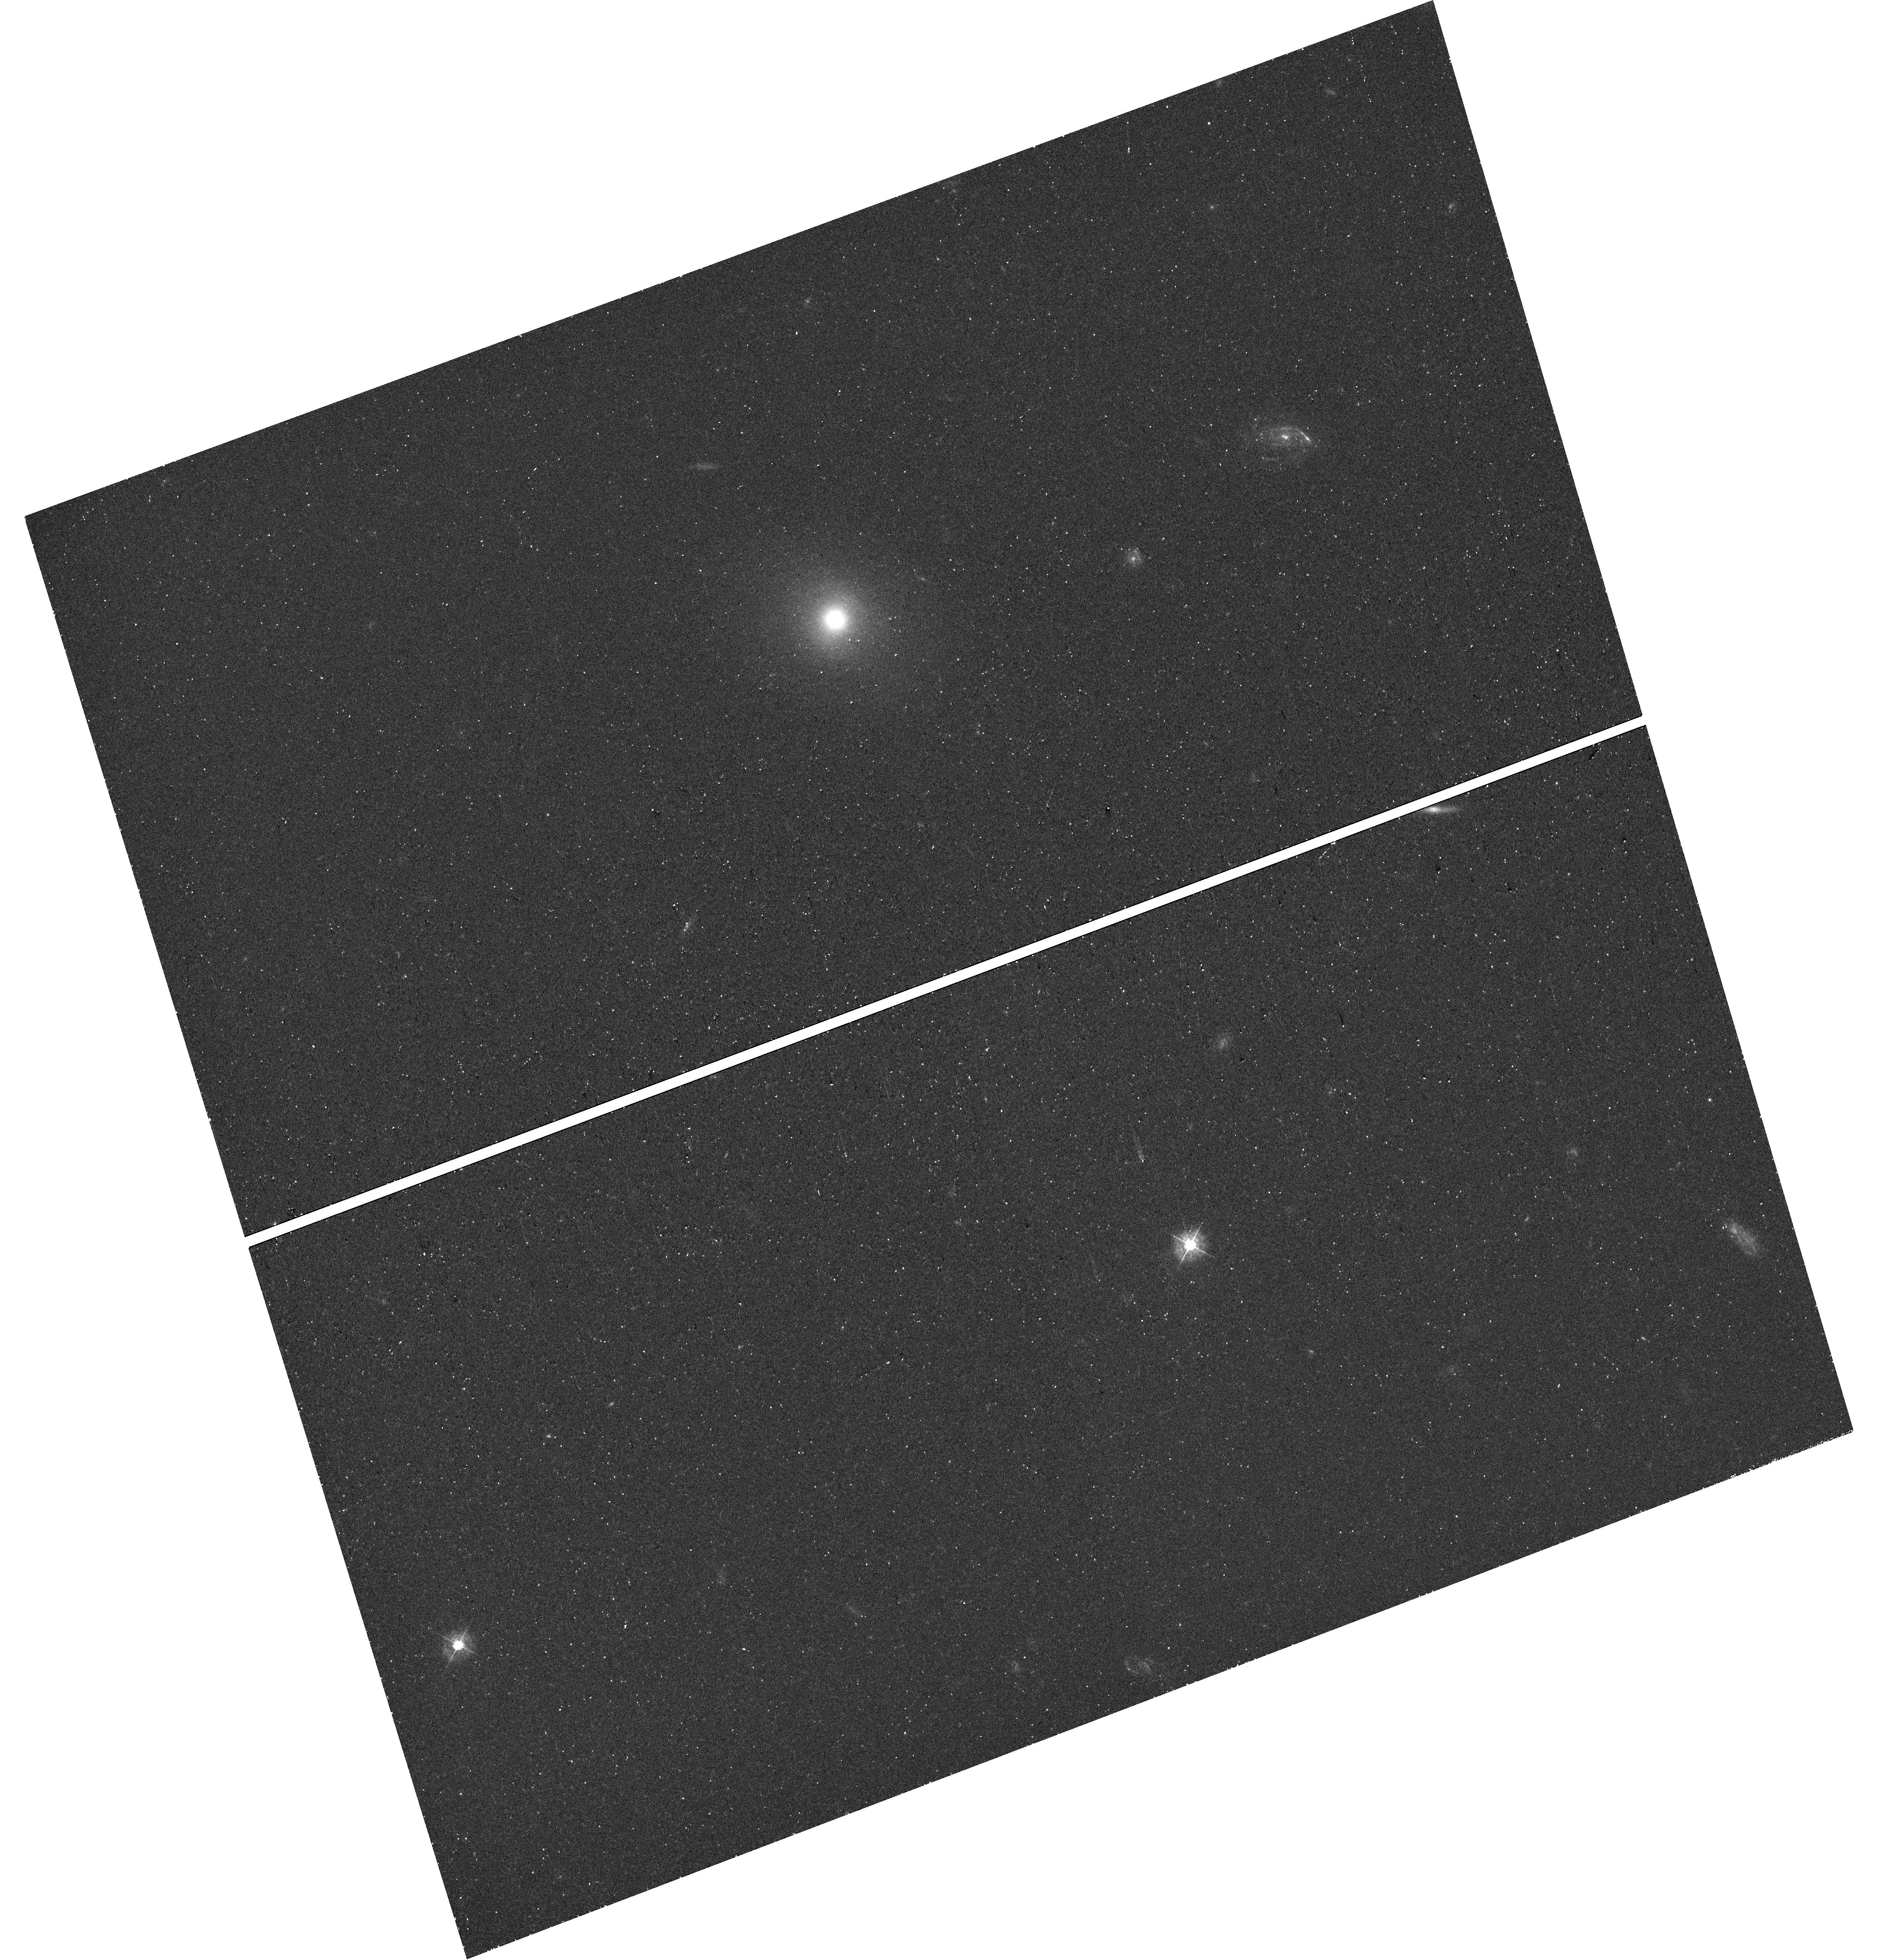
Target: AT-2022DBL
Instrument: WFC3/UVIS
Filter: F438W
Exposure: 26 min
Observation ID: hst_17775_03_wfc3_uvis_f438w_ifga03

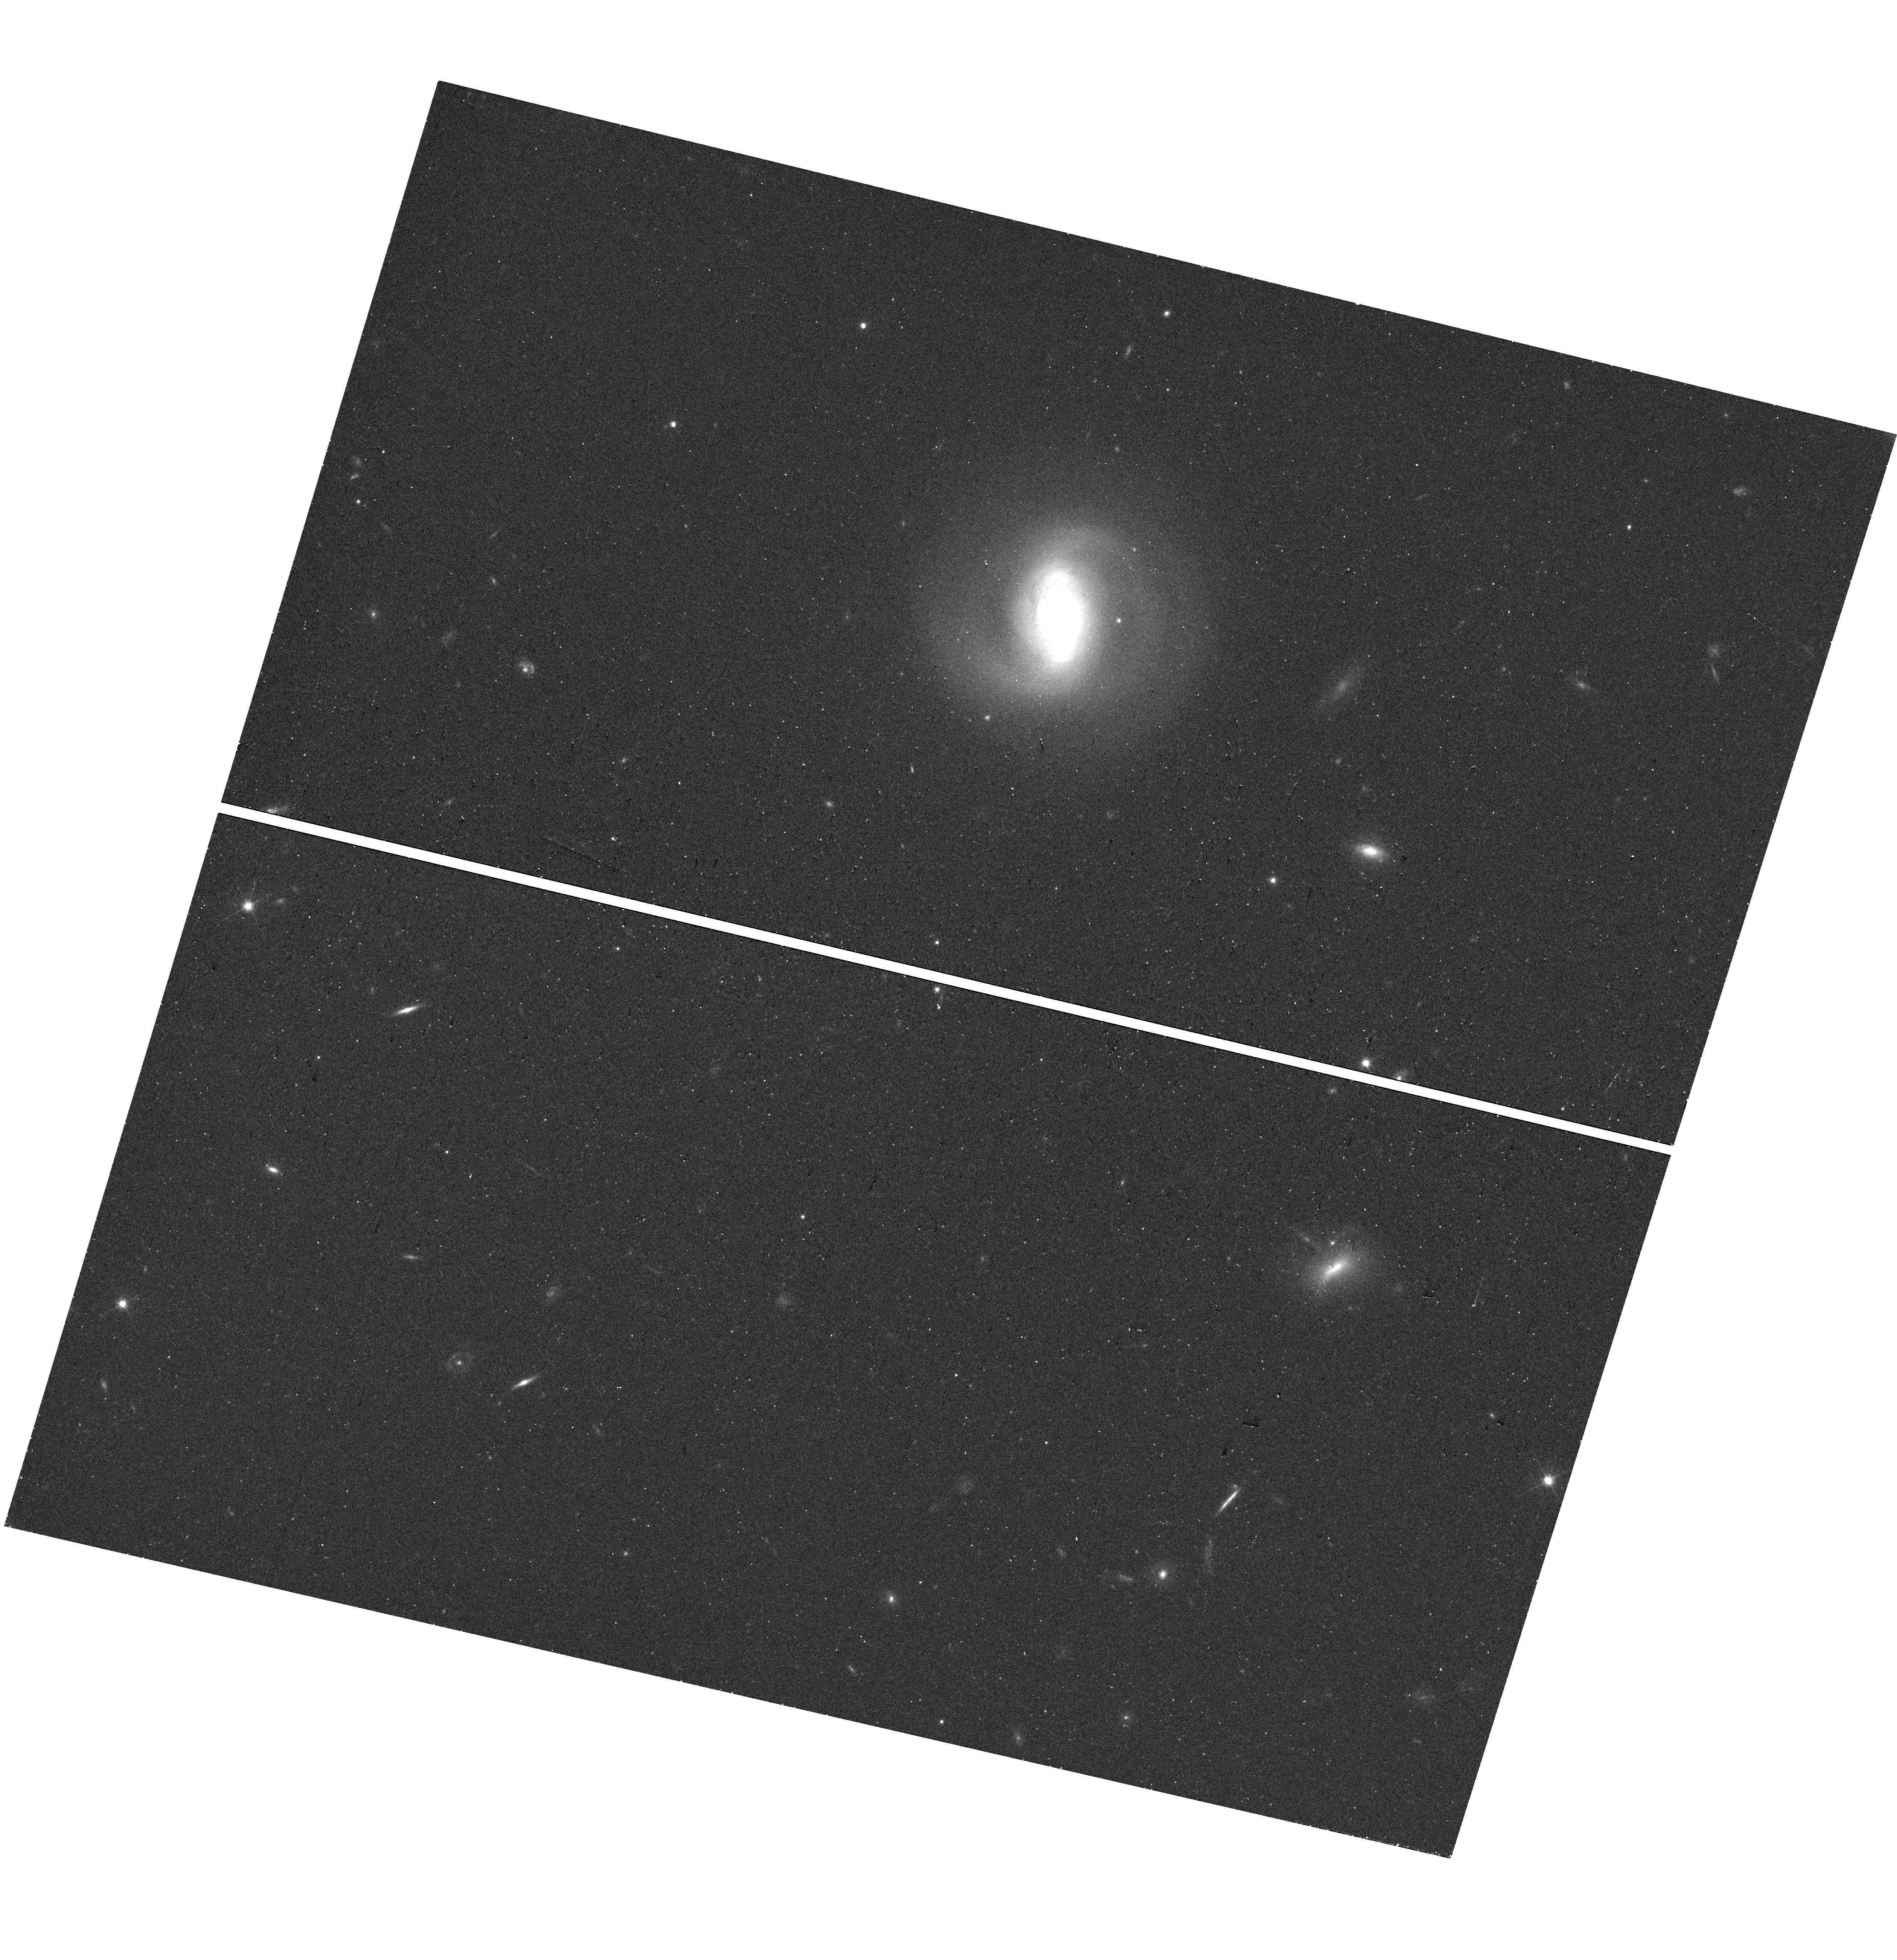
Target: AT2019AALC
Instrument: WFC3/UVIS
Filter: F625W
Exposure: 13 min
Observation ID: hst_17775_05_wfc3_uvis_f625w_ifga05

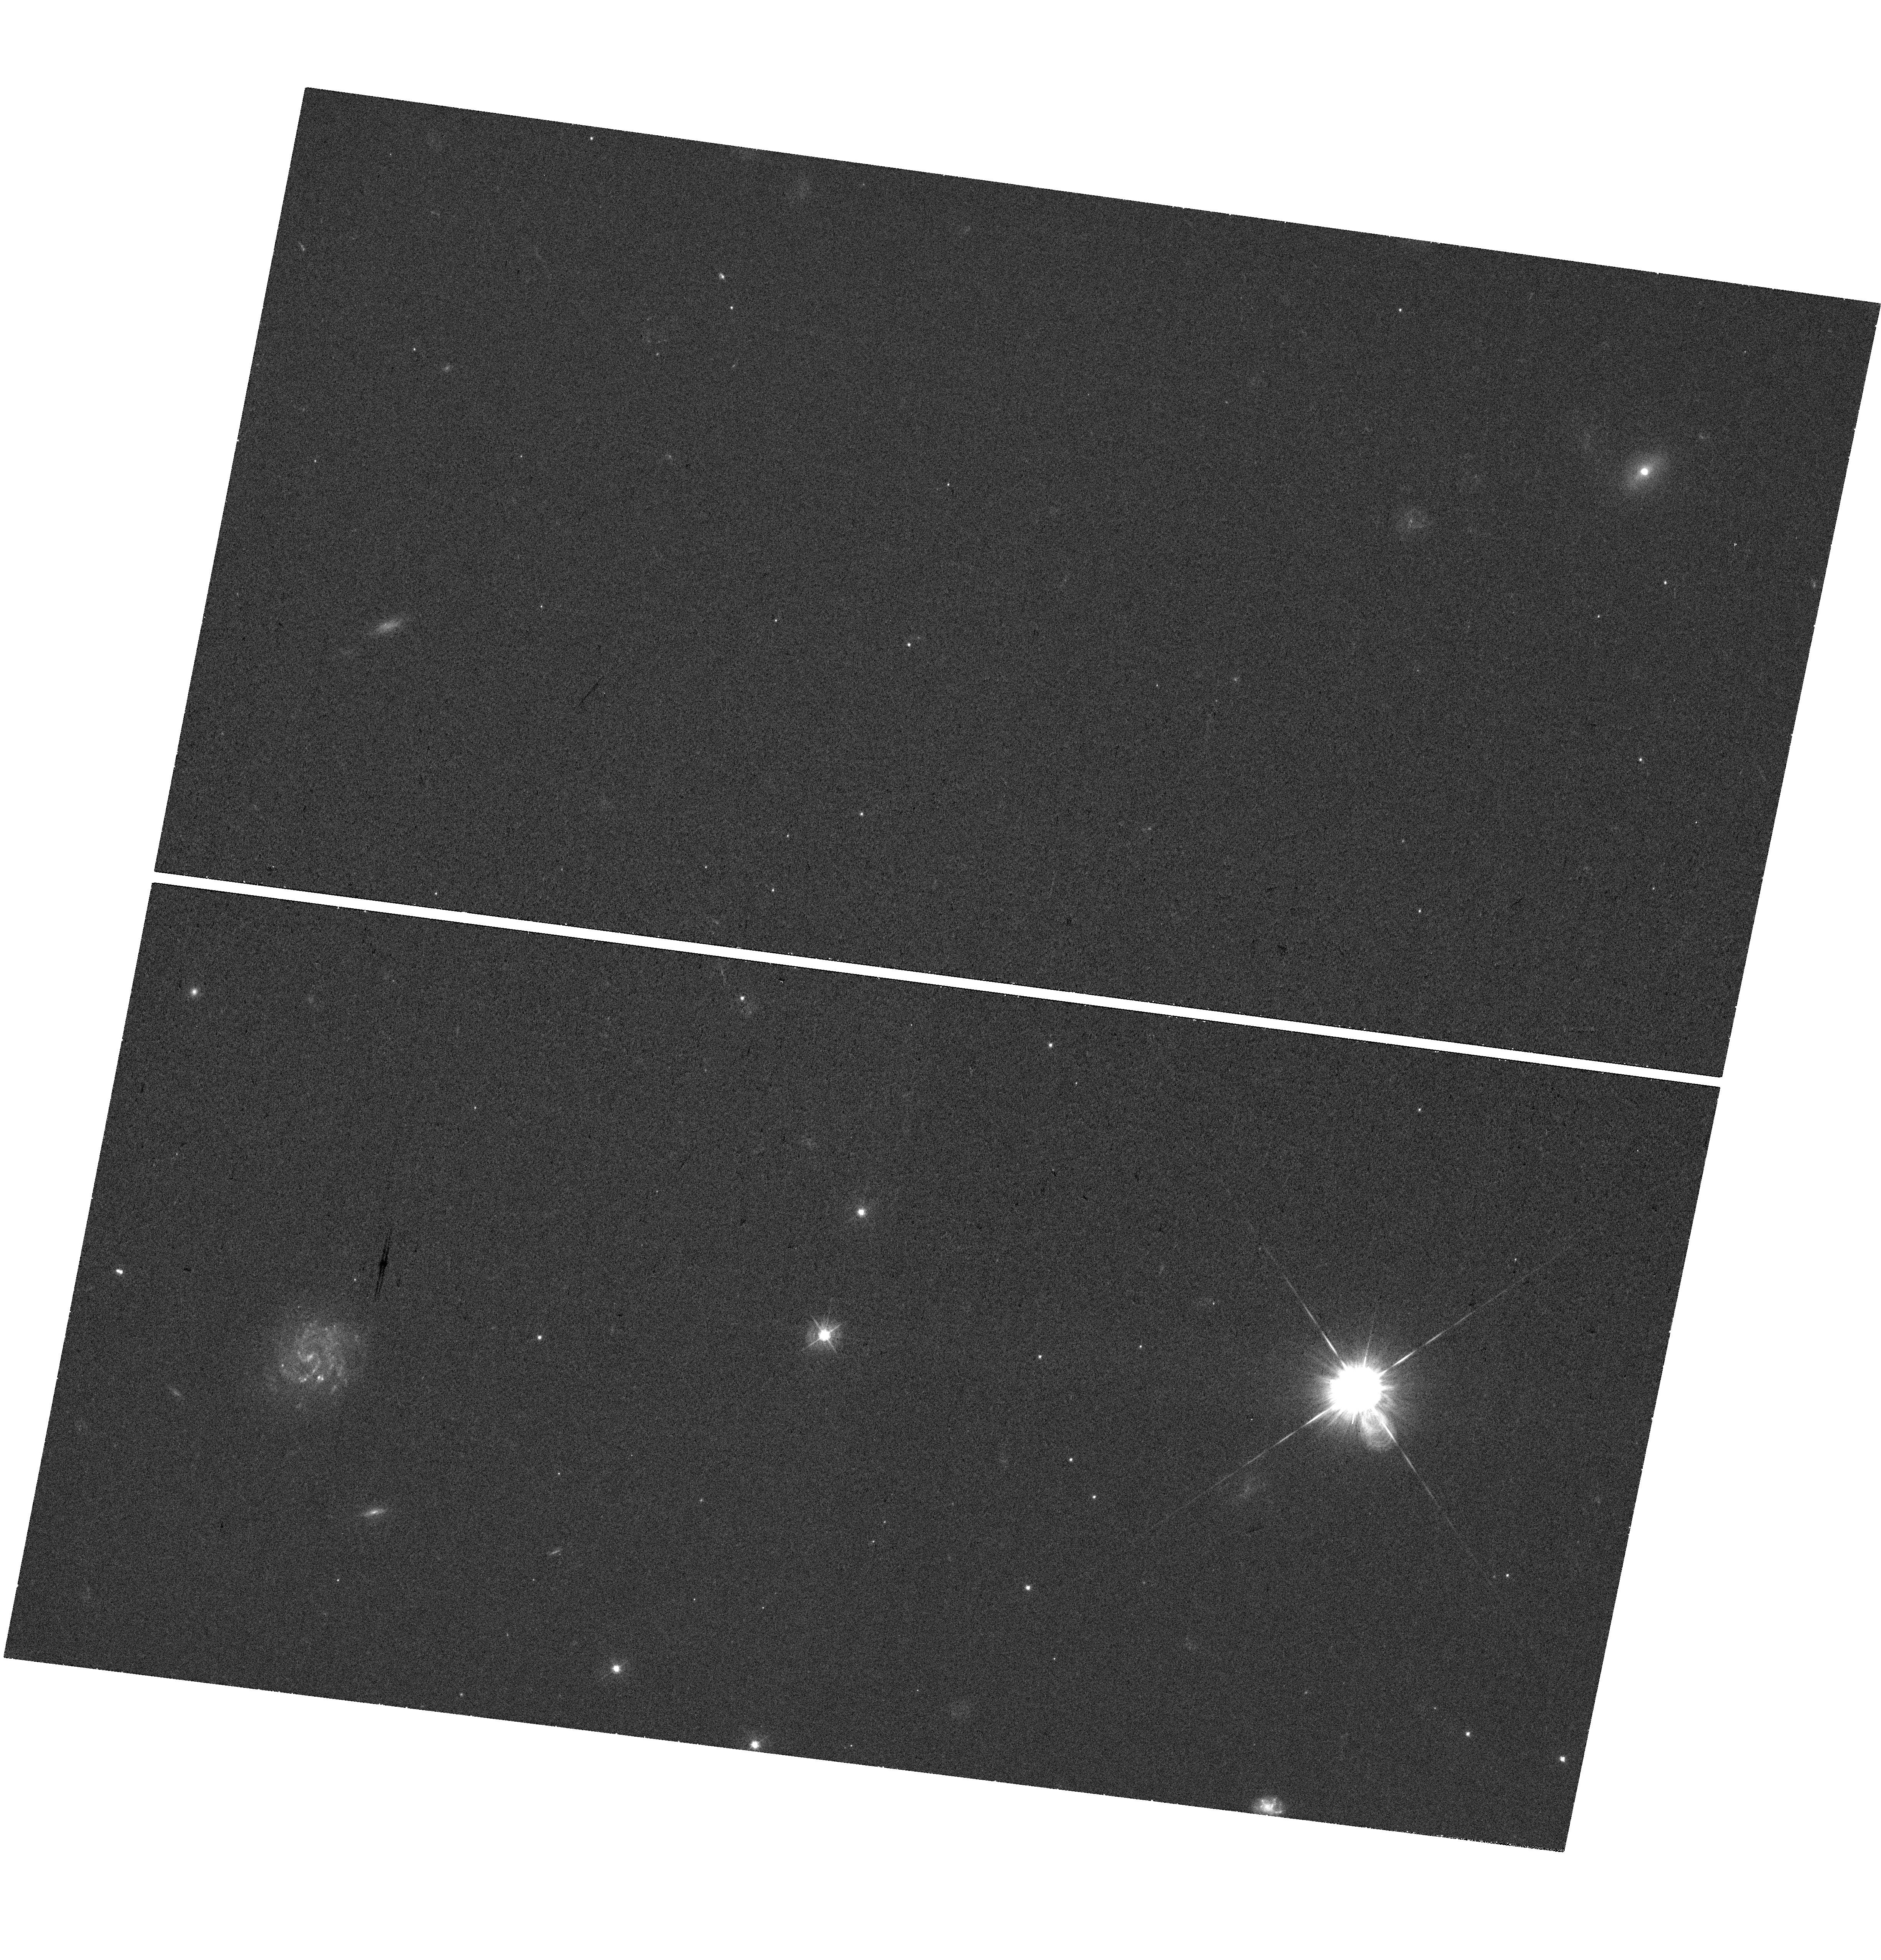
Target: AT-2022EXR
Instrument: WFC3/UVIS
Filter: F438W
Exposure: 37 min
Observation ID: hst_17775_10_wfc3_uvis_f438w_ifga10

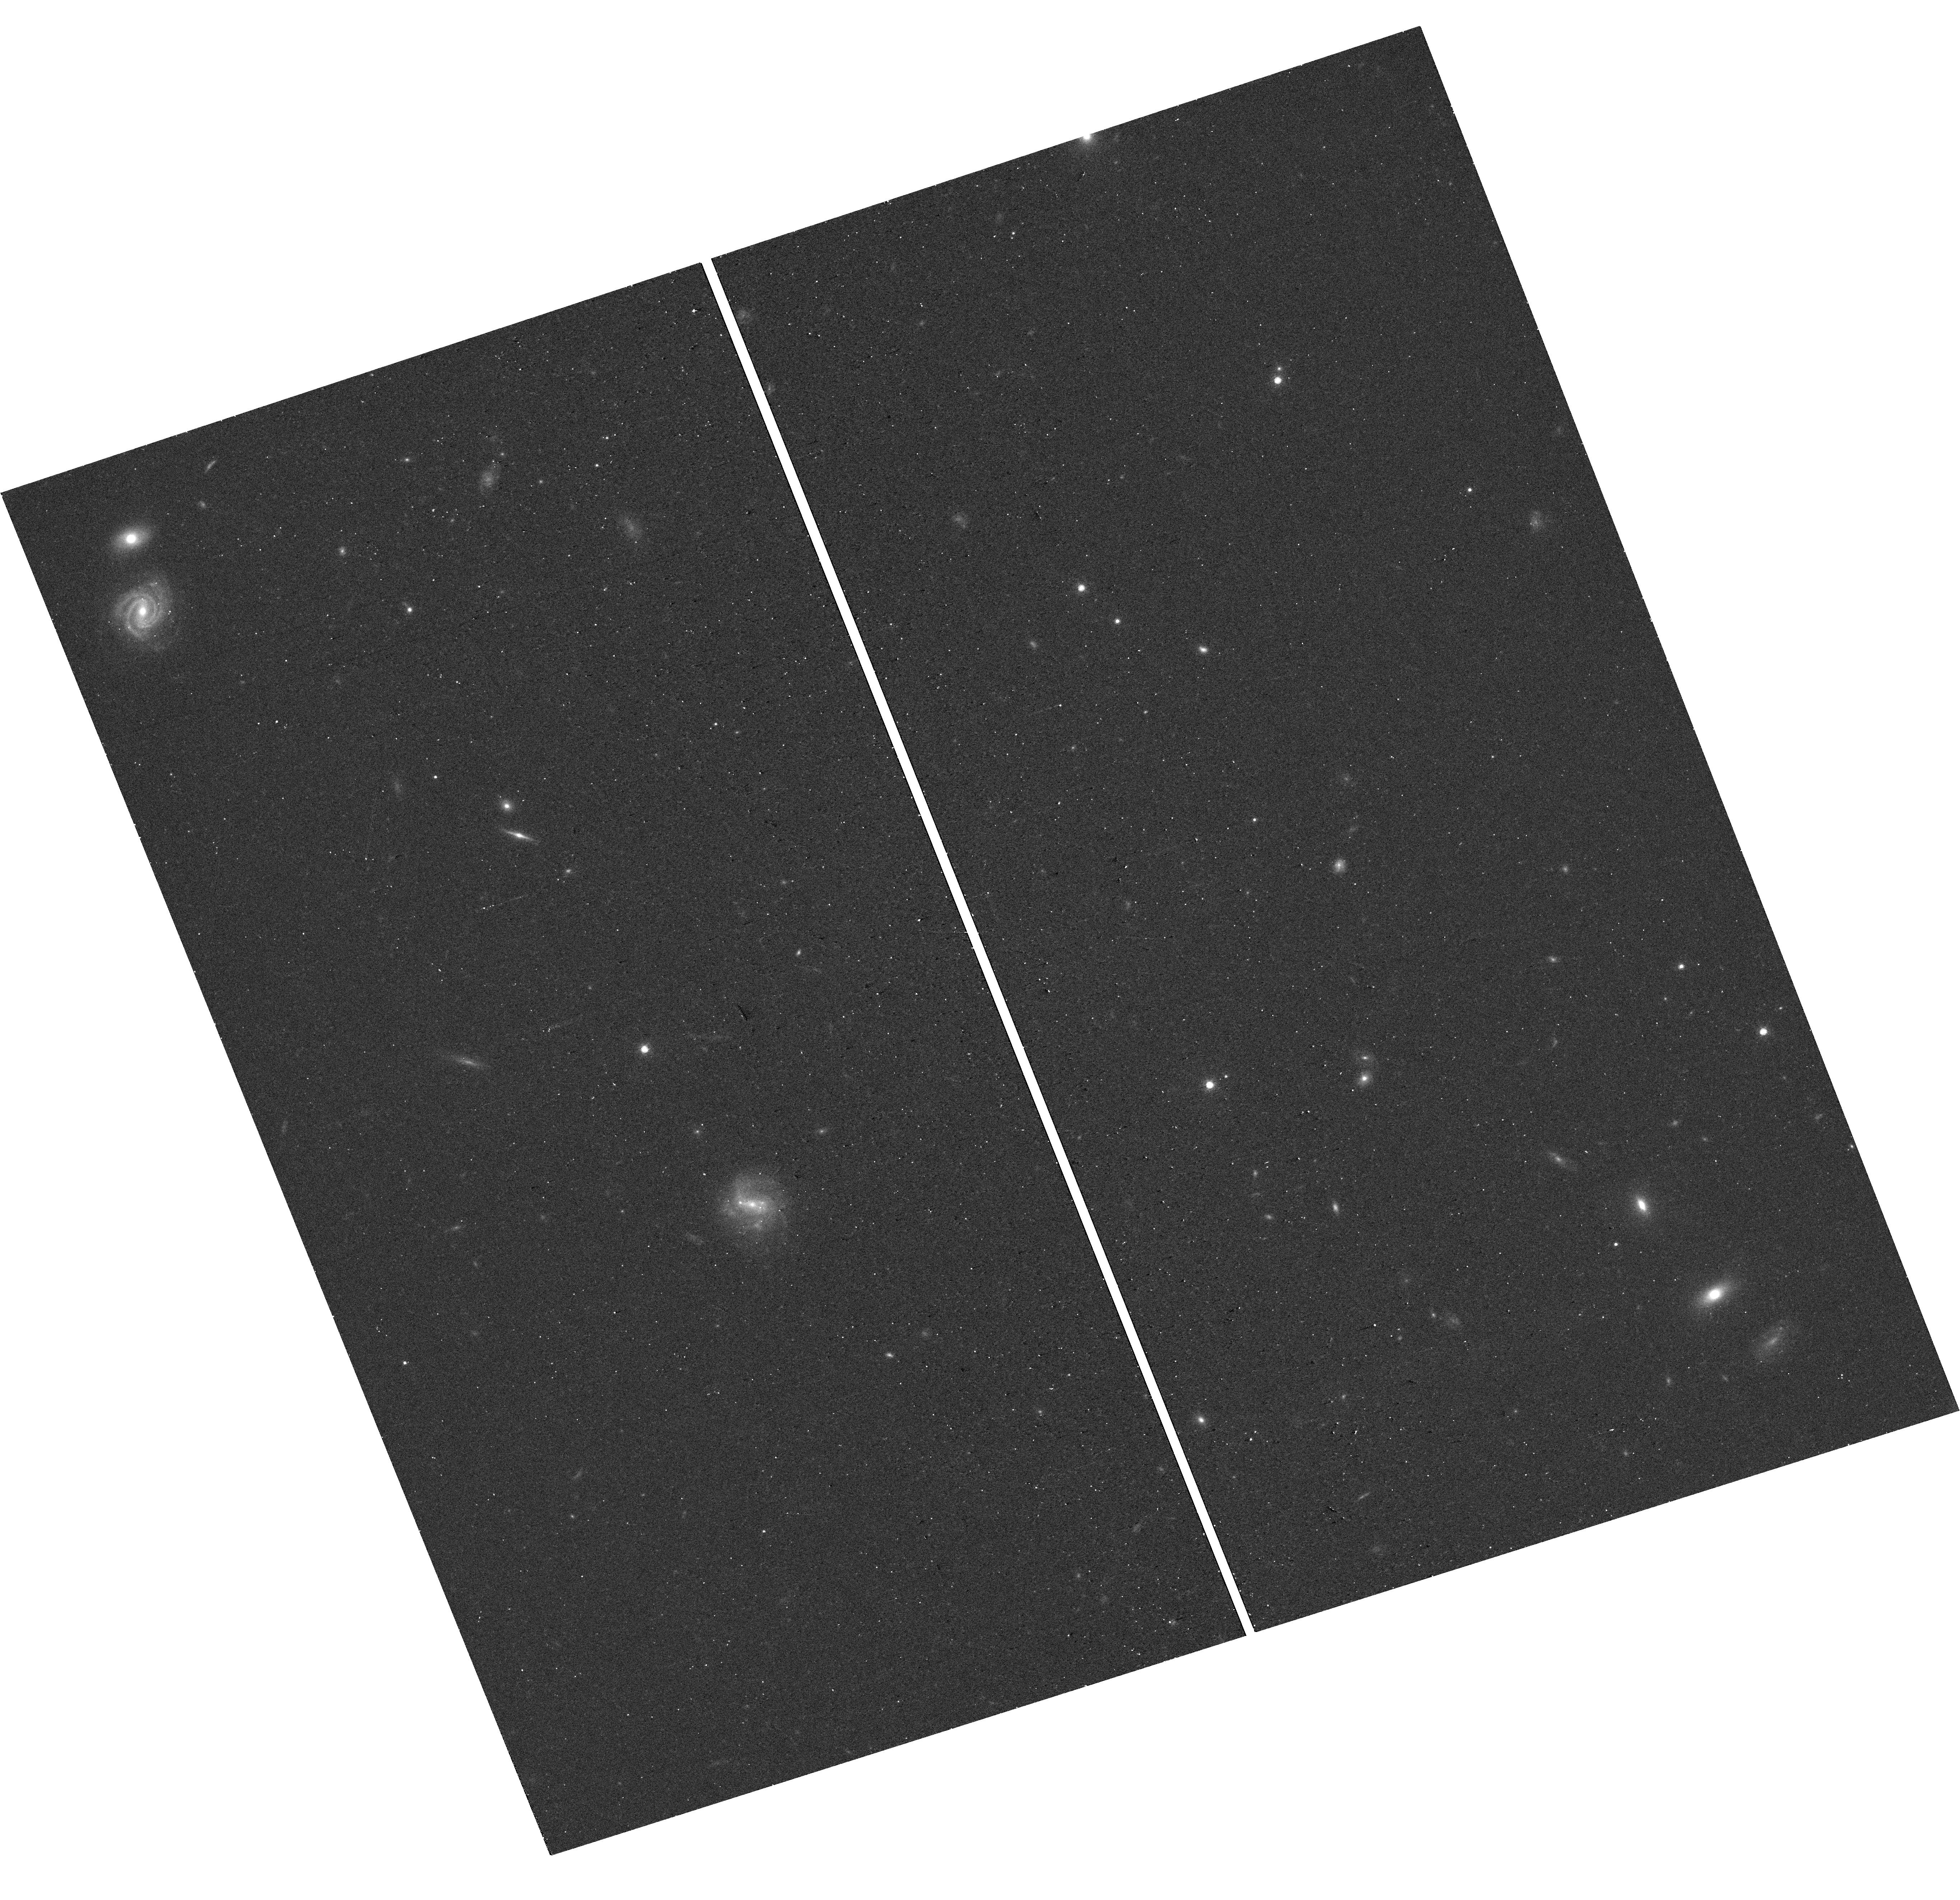
Target: AT-2020VDQ
Instrument: WFC3/UVIS
Filter: F814W
Exposure: 12 min
Observation ID: hst_17775_09_wfc3_uvis_f814w_ifga09

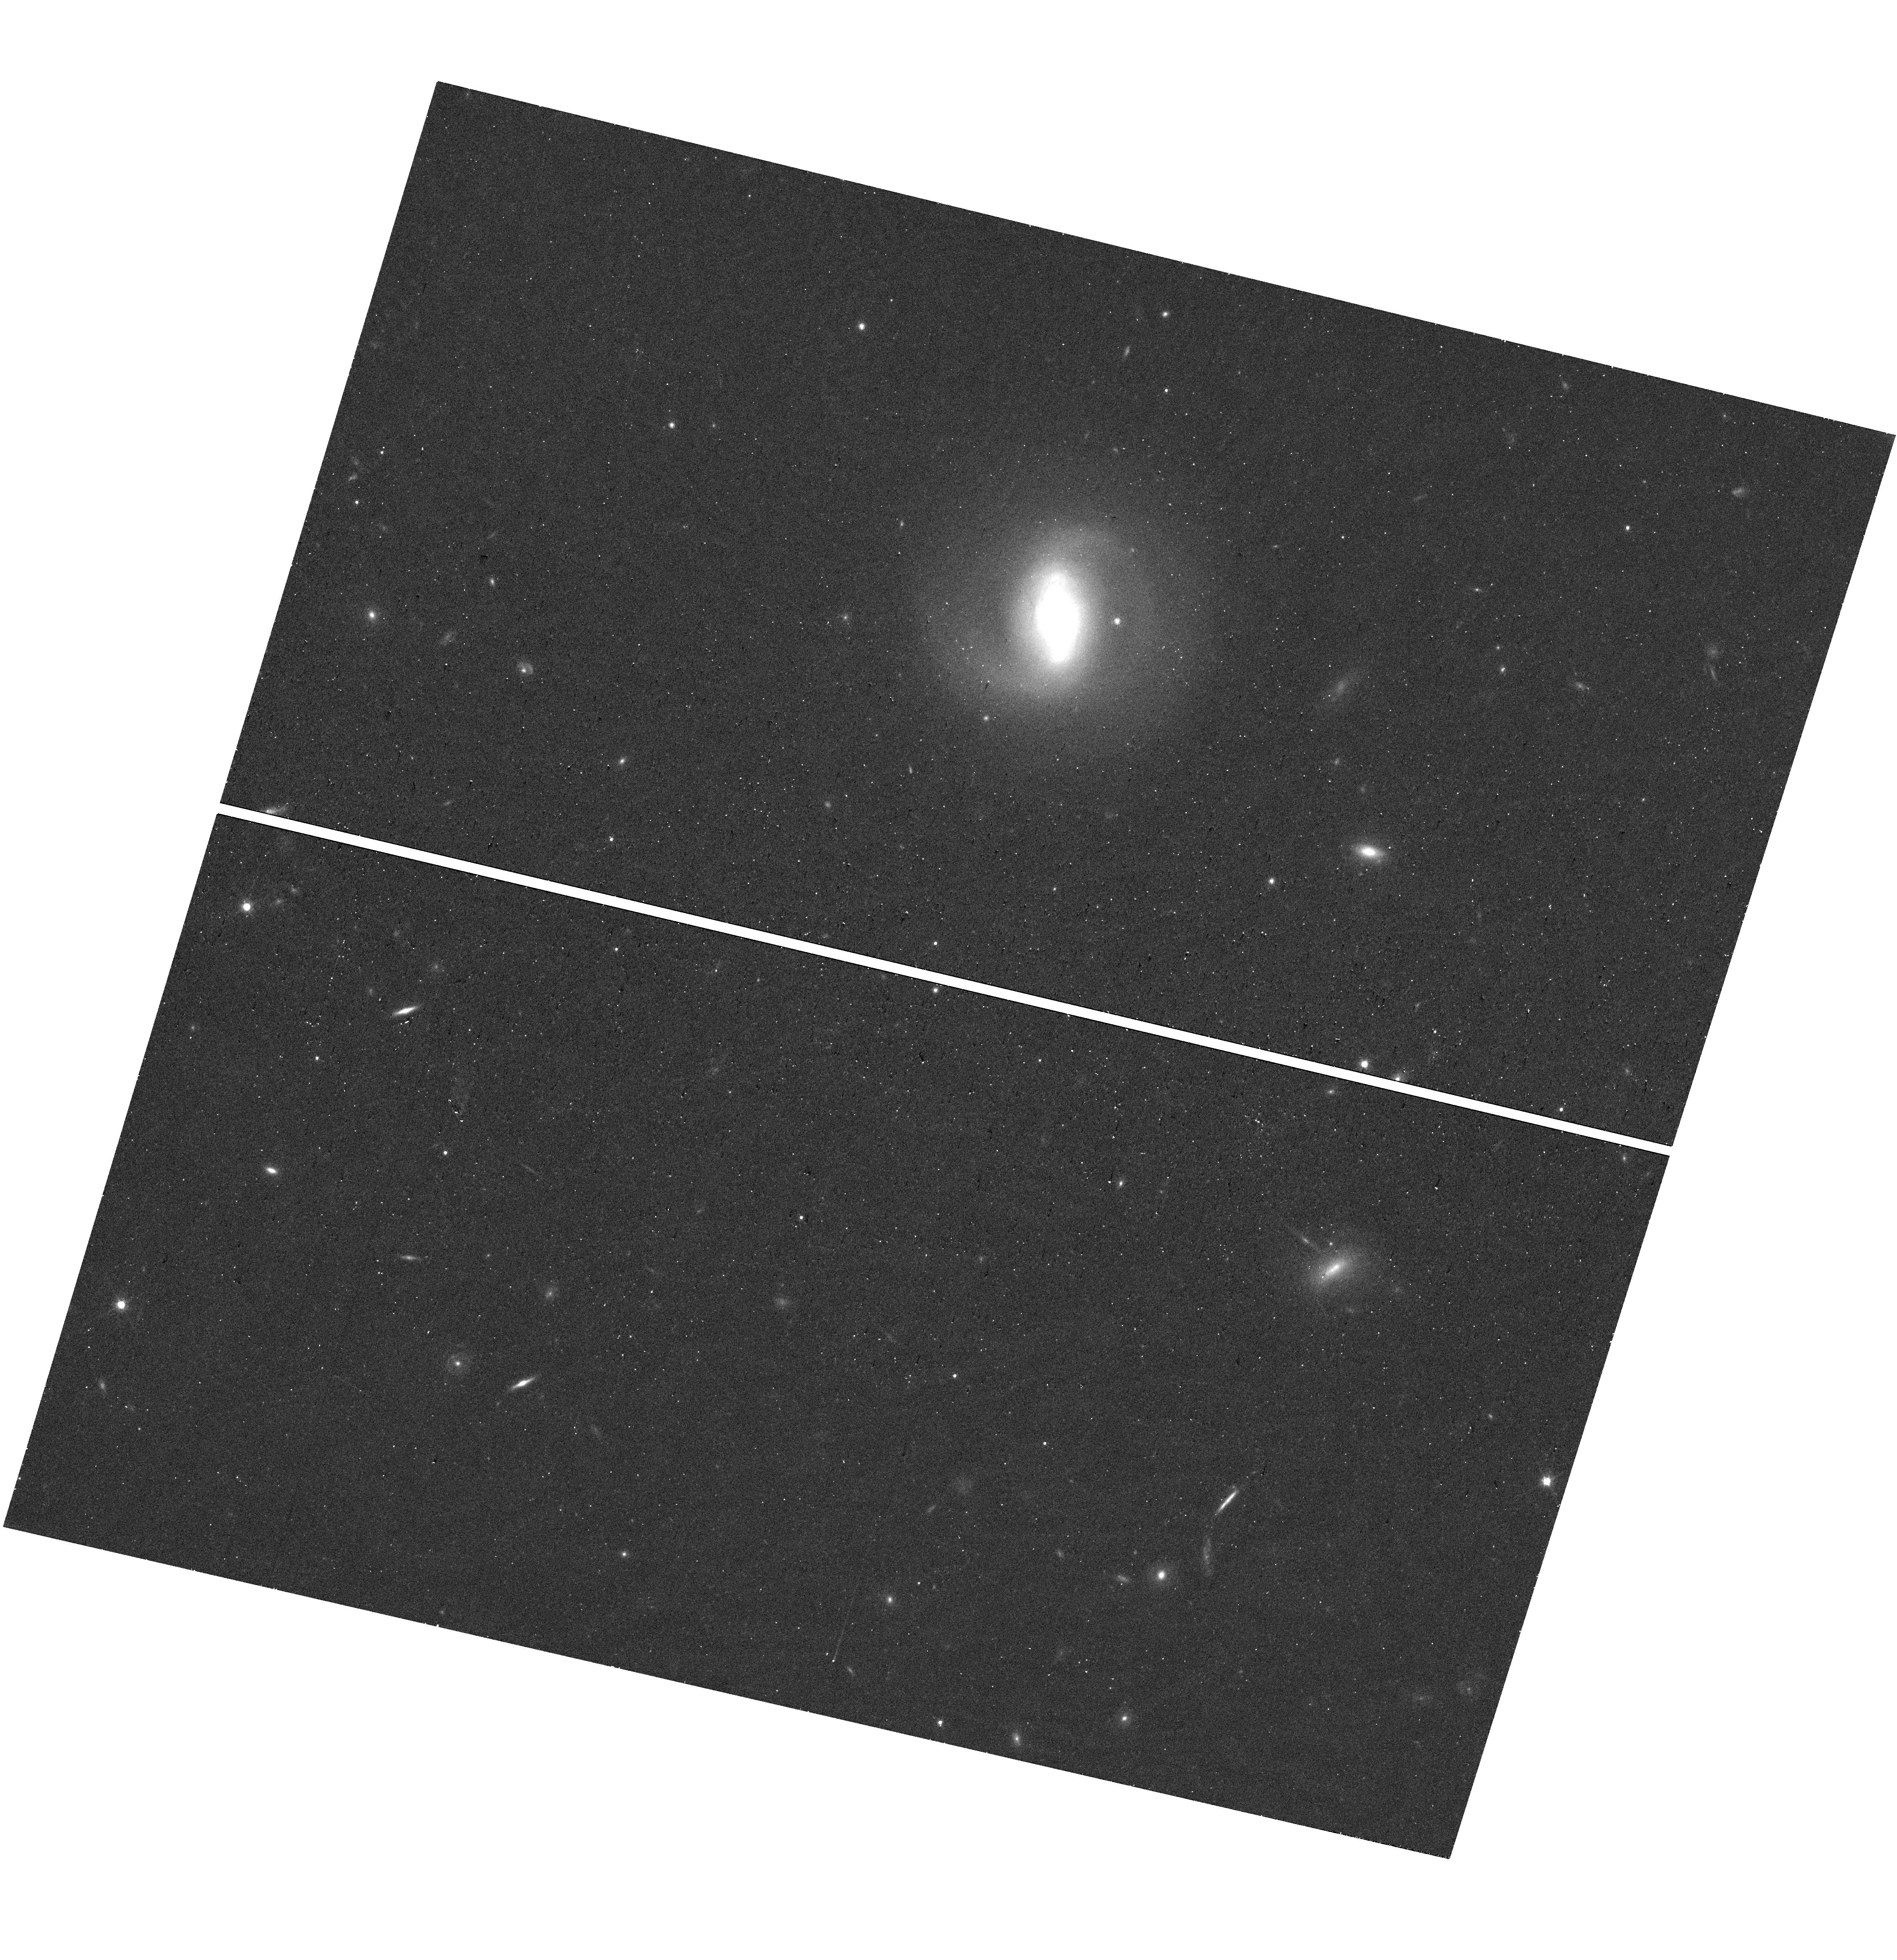
Target: AT2019AALC
Instrument: WFC3/UVIS
Filter: F814W
Exposure: 12 min
Observation ID: hst_17775_06_wfc3_uvis_f814w_ifga06

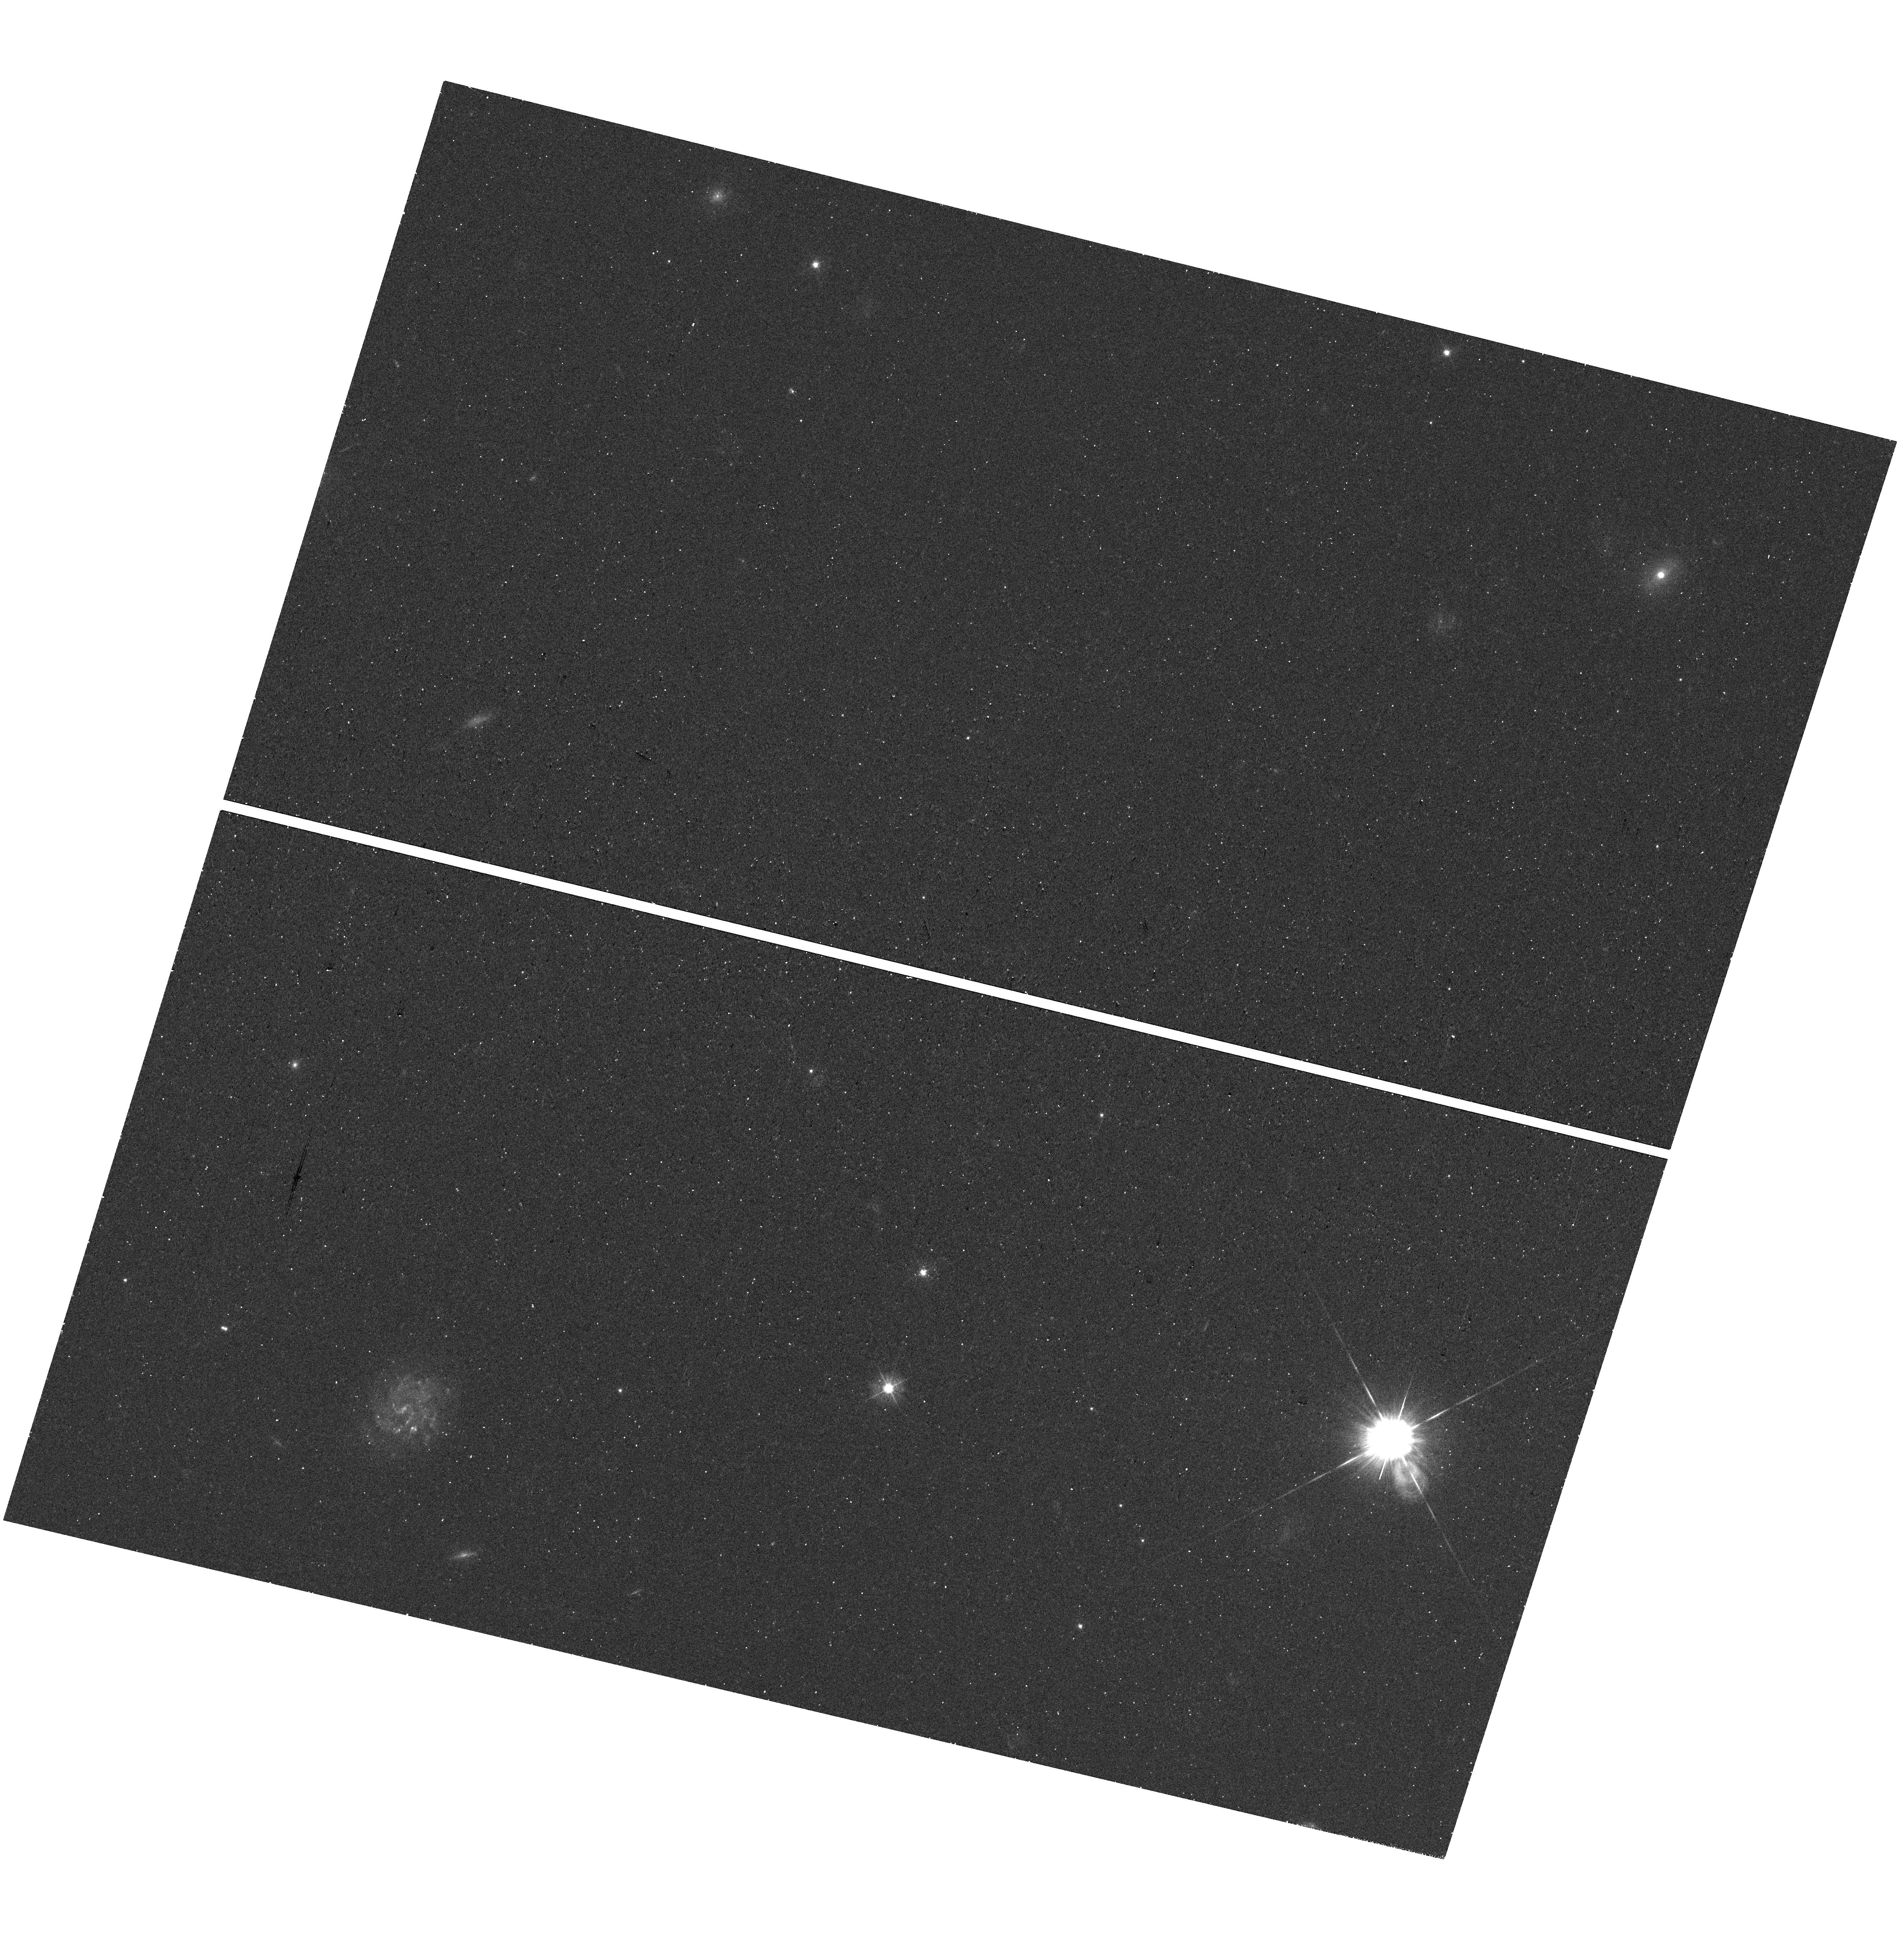
Target: AT-2022EXR
Instrument: WFC3/UVIS
Filter: F438W
Exposure: 24 min
Observation ID: hst_17775_11_wfc3_uvis_f438w_ifga11

Double Trouble: Understanding the Origins of Double Peaked Tidal Disruption Events (PI: Angus, Charlotte Rebecca)

Tidal disruption events (TDEs), the flares produced when a star is disrupted by supermassive black hole, present a unique opportunity to study the accretion processes around black holes, and to probe their fundamental properties. For partial TDEs (pTDEs), events where only a small fraction of the star is disrupted, some cases can exhibit multiple peaks within the light curve, where the star undergoes repeat disruptions as its orbit cyclically brings it back within the vicinity of the black hole. Such events are the holy grail of TDE studies, as their intrinsic set-up provides strong constraints upon the disrupting system. However, they are expected to be extremely rare: approximately 0.1% of the TDE population. Long term monitoring from modern transient surveys have now revealed 5 TDE events whose light curves exhibit two distinct peaks. This unprecedented sample of repeating pTDE candidates is troubling, as it implies repeating pTDEs are far more frequent than theory suggests. Here we propose joint HST WFC3 and Gemini GMOS-IFU observations of the host galaxies of repeating pTDEs, to explore their structure, kinematics and gravitational potential on scales of ~100pc. With these data we will determine if the properties of the host galaxy environment are enhancing the likelihood of repeating pTDEs, and thus elucidate why such a large sample of double peaked TDEs exists.